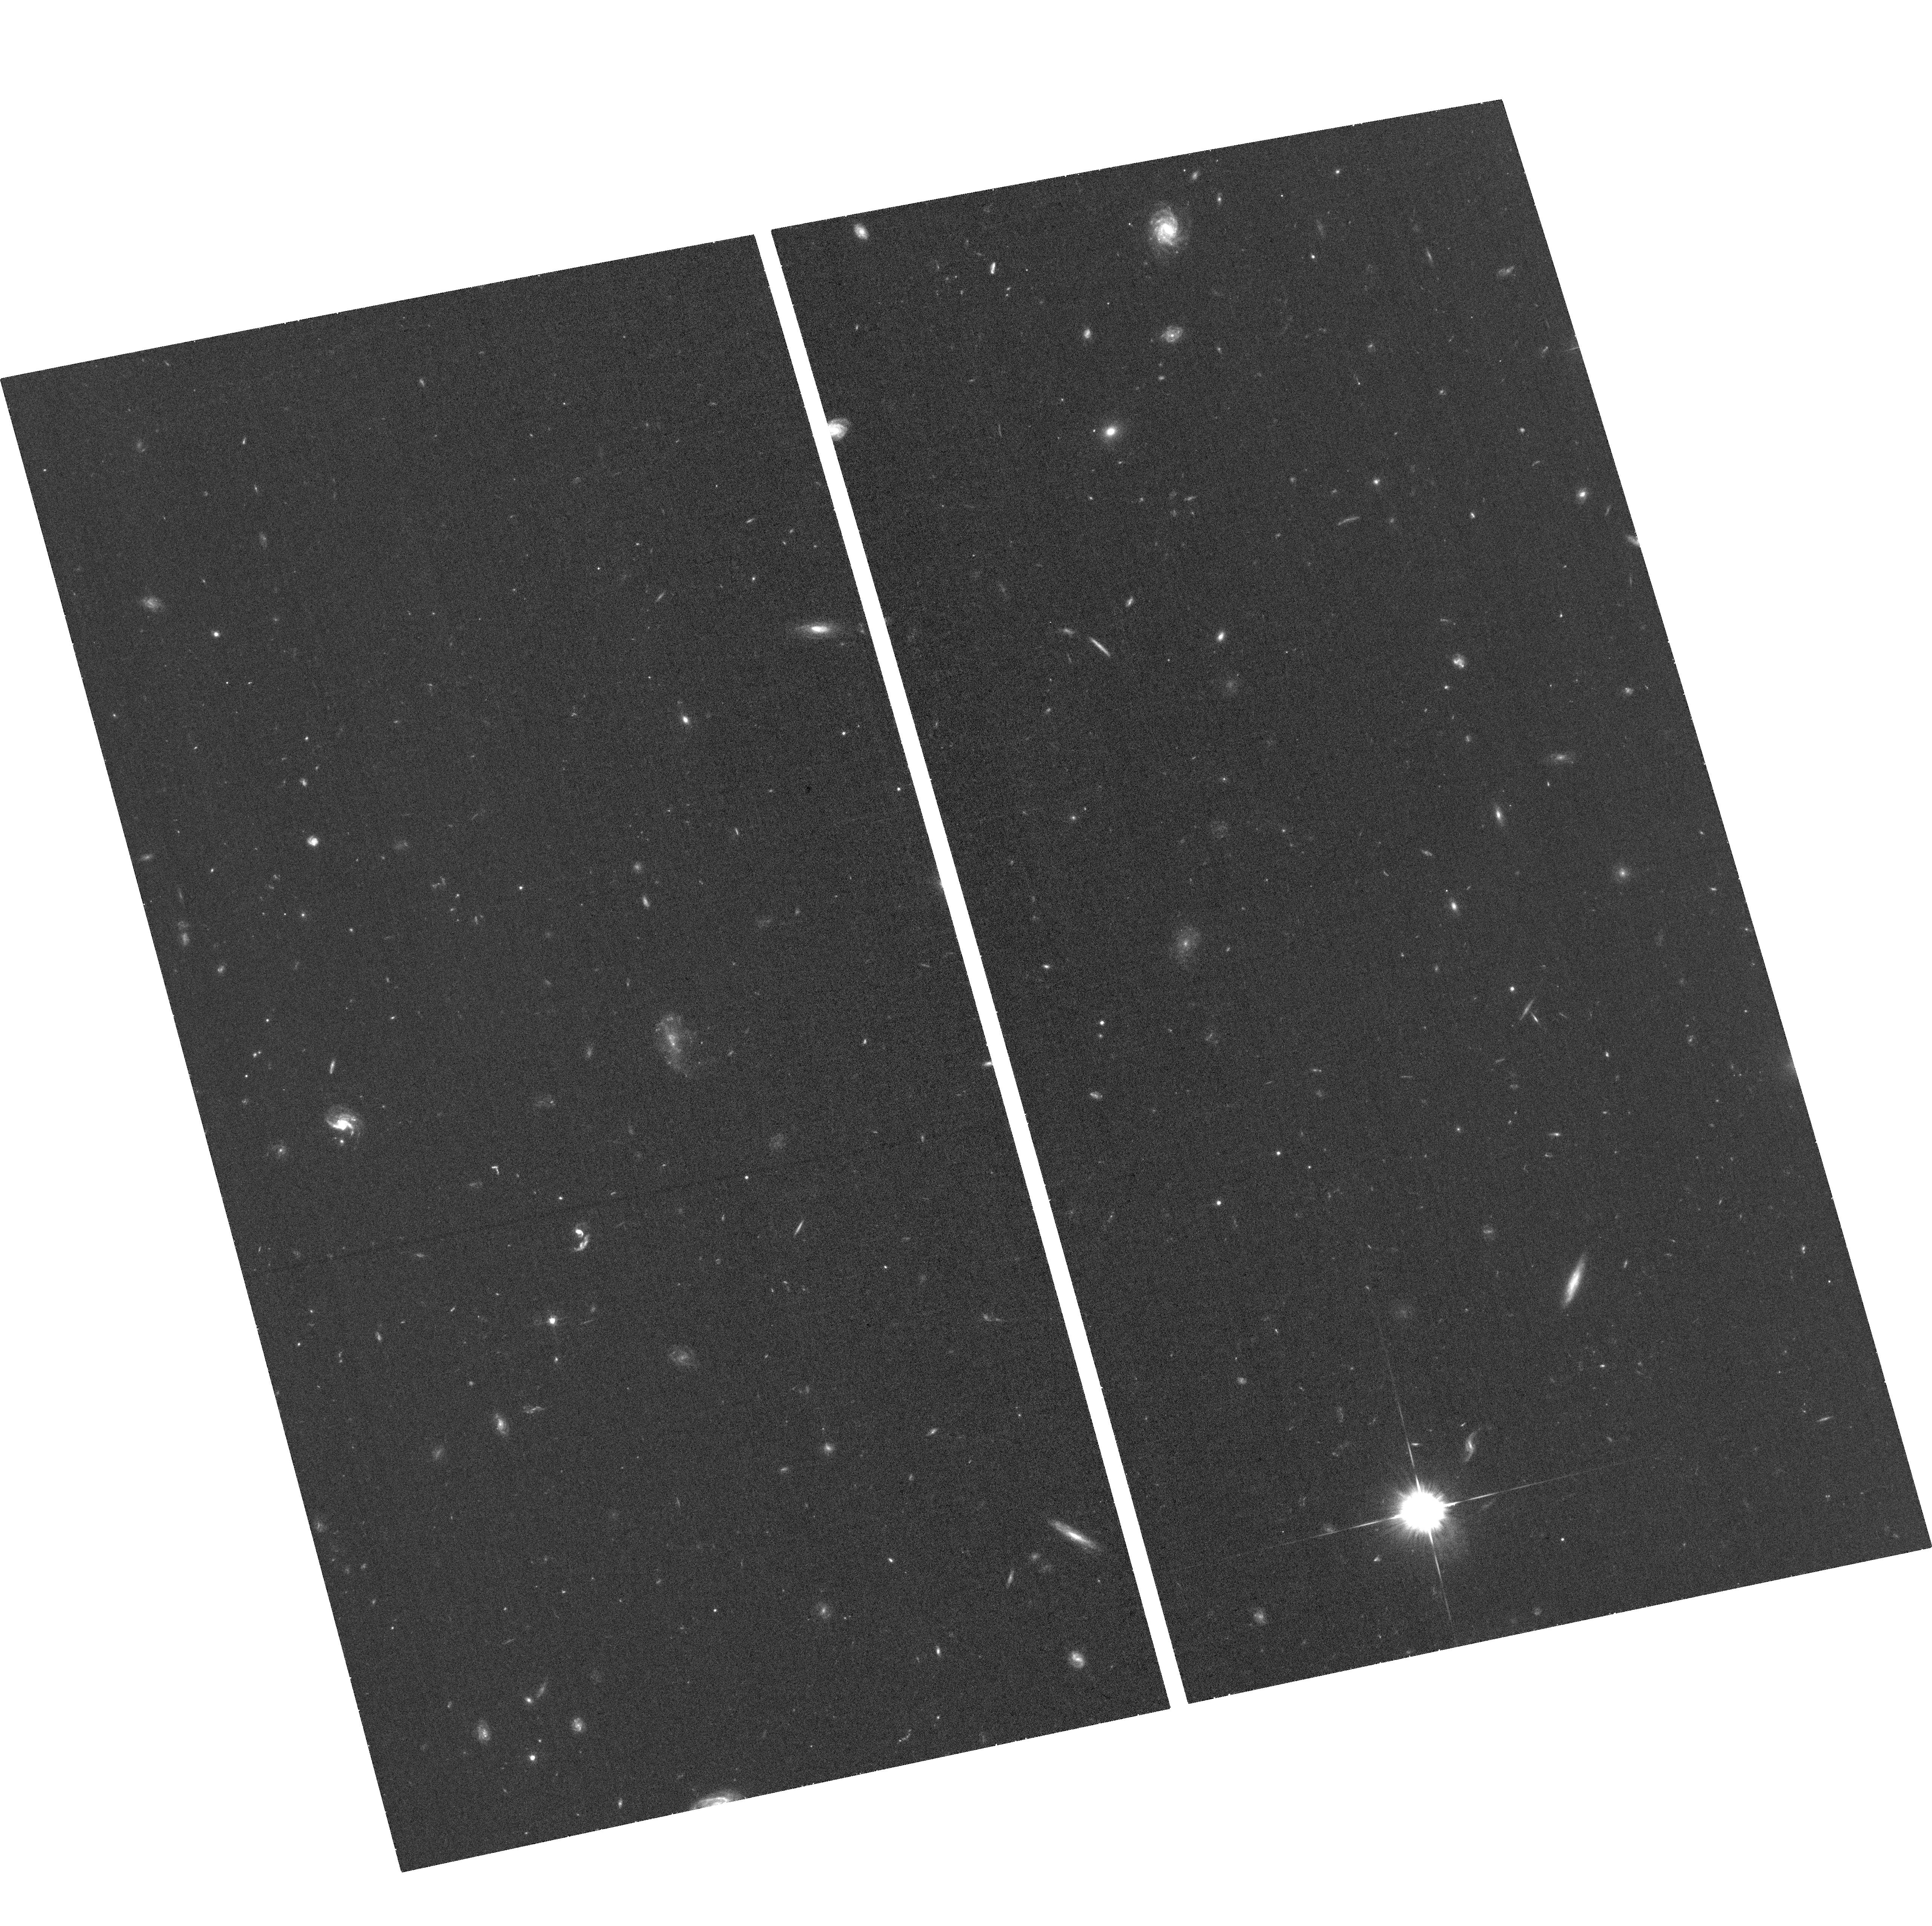
Target: SN2016IET
Instrument: ACS/WFC
Filter: F625W
Exposure: 35 min
Observation ID: hst_16215_02_acs_wfc_f625w_je9w02

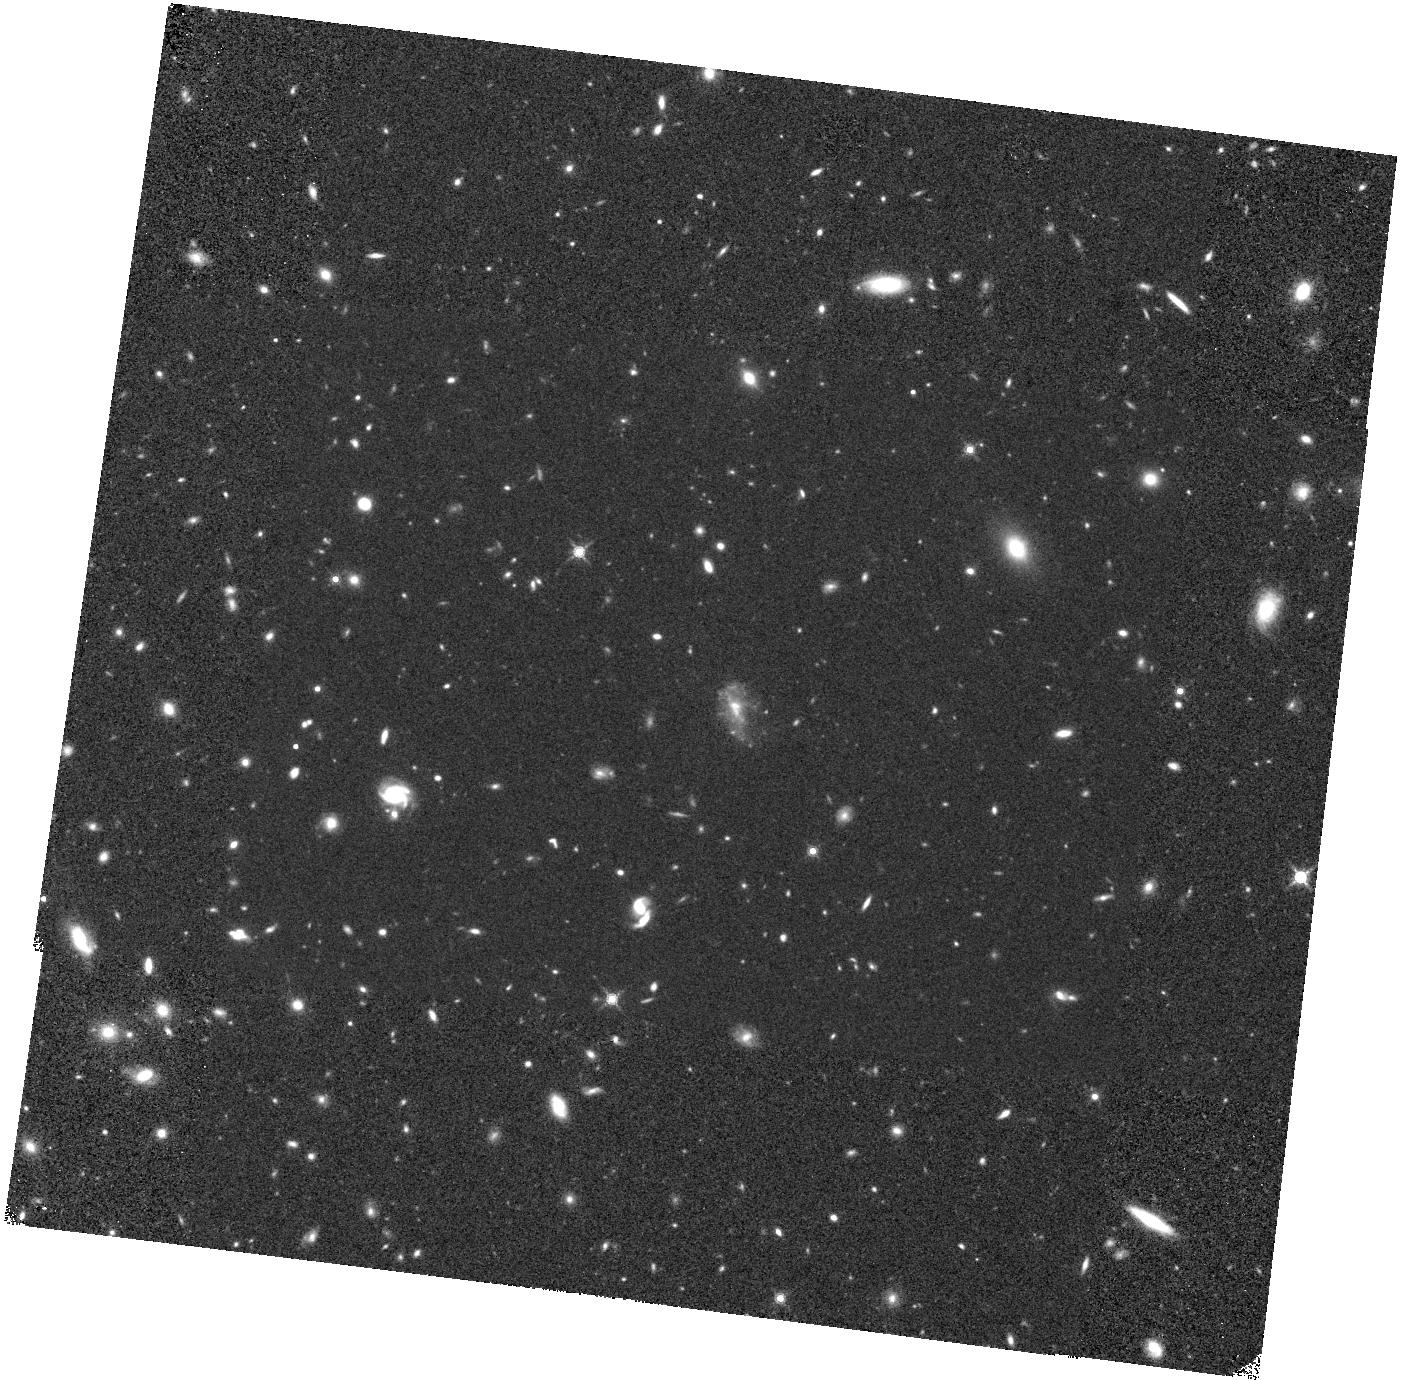
Target: SN2016IET
Instrument: WFC3/IR
Filter: F160W
Exposure: 40 min
Observation ID: hst_16215_01_wfc3_ir_f160w_ie9w01

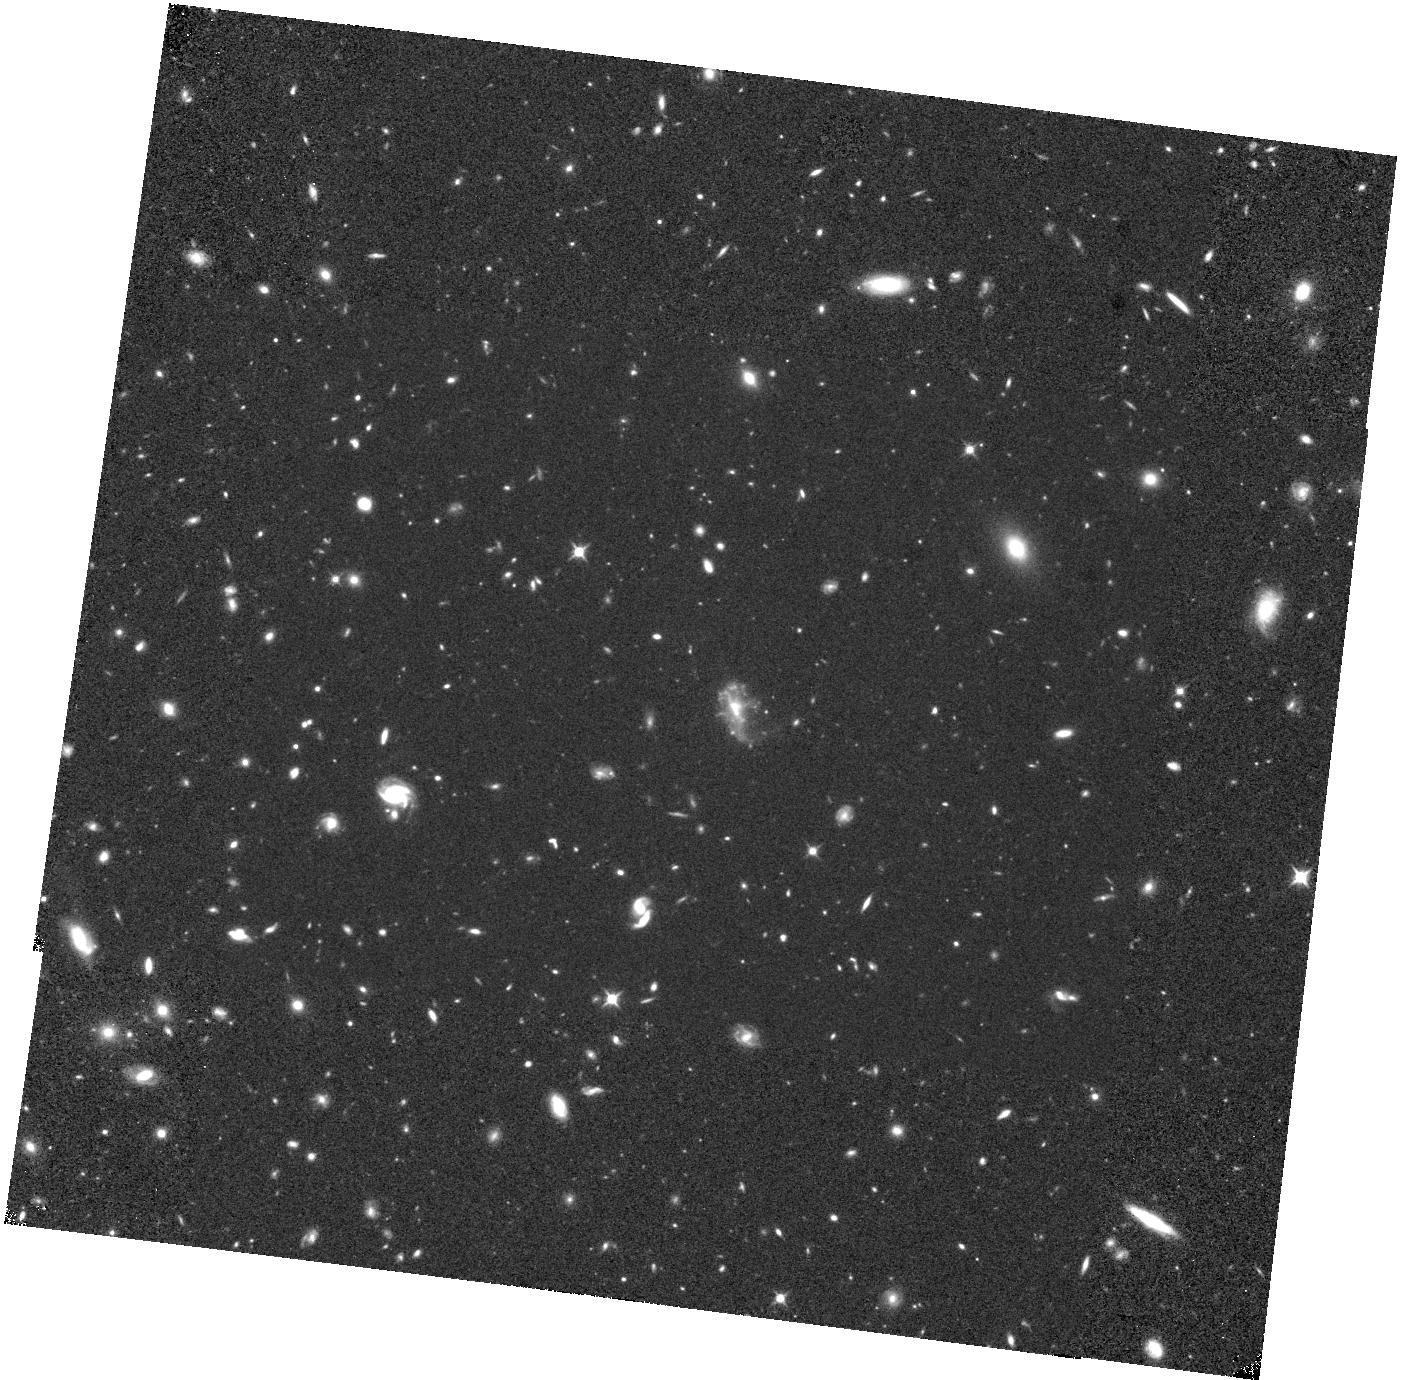
Target: SN2016IET
Instrument: WFC3/IR
Filter: F110W
Exposure: 40 min
Observation ID: hst_16215_01_wfc3_ir_f110w_ie9w01

UV to NIR Study of the the First Robust Pulsational or Pair Instability Supernova and its Low Metallicity Environment (PI: Gomez, Sebastian)

SN2016iet is an unprecedented supernova in terms of its temporal evolution, spectra, and environment. The light curve exhibits two distinct peaks separated by 100 days, and slowly decline by only 5 mag in 2.5 years. The spectra are dominated by a blue continuum and low velocity calcium and oxygen lines with an unusually high Ca/O ratio, but lack hydrogen or helium. The SN is located at an unusually large offset (16 kpc, 5 effective radii) from a low metallicity dwarf galaxy (0.1 Zsun, 3e8 Msun). Modeling of the SN data indicates that it is powered by interaction of 20-85 Msun of ejecta with 35 Msun of H/He-free circumstellar material (CSM), ejected in the final decade before explosion. Thus, the progenitor's CO core shortly before explosion was 55-120 Msun, placing it in the regime of pulsational pair instability or pair instability explosions, further supported by the low metallicity. This is the first robust case for such an origin based directly on a large progenitor mass and low metallicity. We request observations of this unprecedented SN to achieve several goals that can only be done with HST: (i) track the SN emission at >1000 days post explosion, as it fades below ground-based capabilities, to track the large-scale CSM; (ii) use NIR data to search for the first time for evidence of dust formation in H/He-poor CSM interaction; (iii) measure the UV brightness of the host galaxy to precisely determine its star formation activity and escape fraction of ionizing radiation; and (iv) search for a potential underlying galaxy at the SN position, which from existing limits will be <1e-3 L*. This will be accomplished with 4 orbits in Cycle 27 and 3 orbits in Cycle 28.